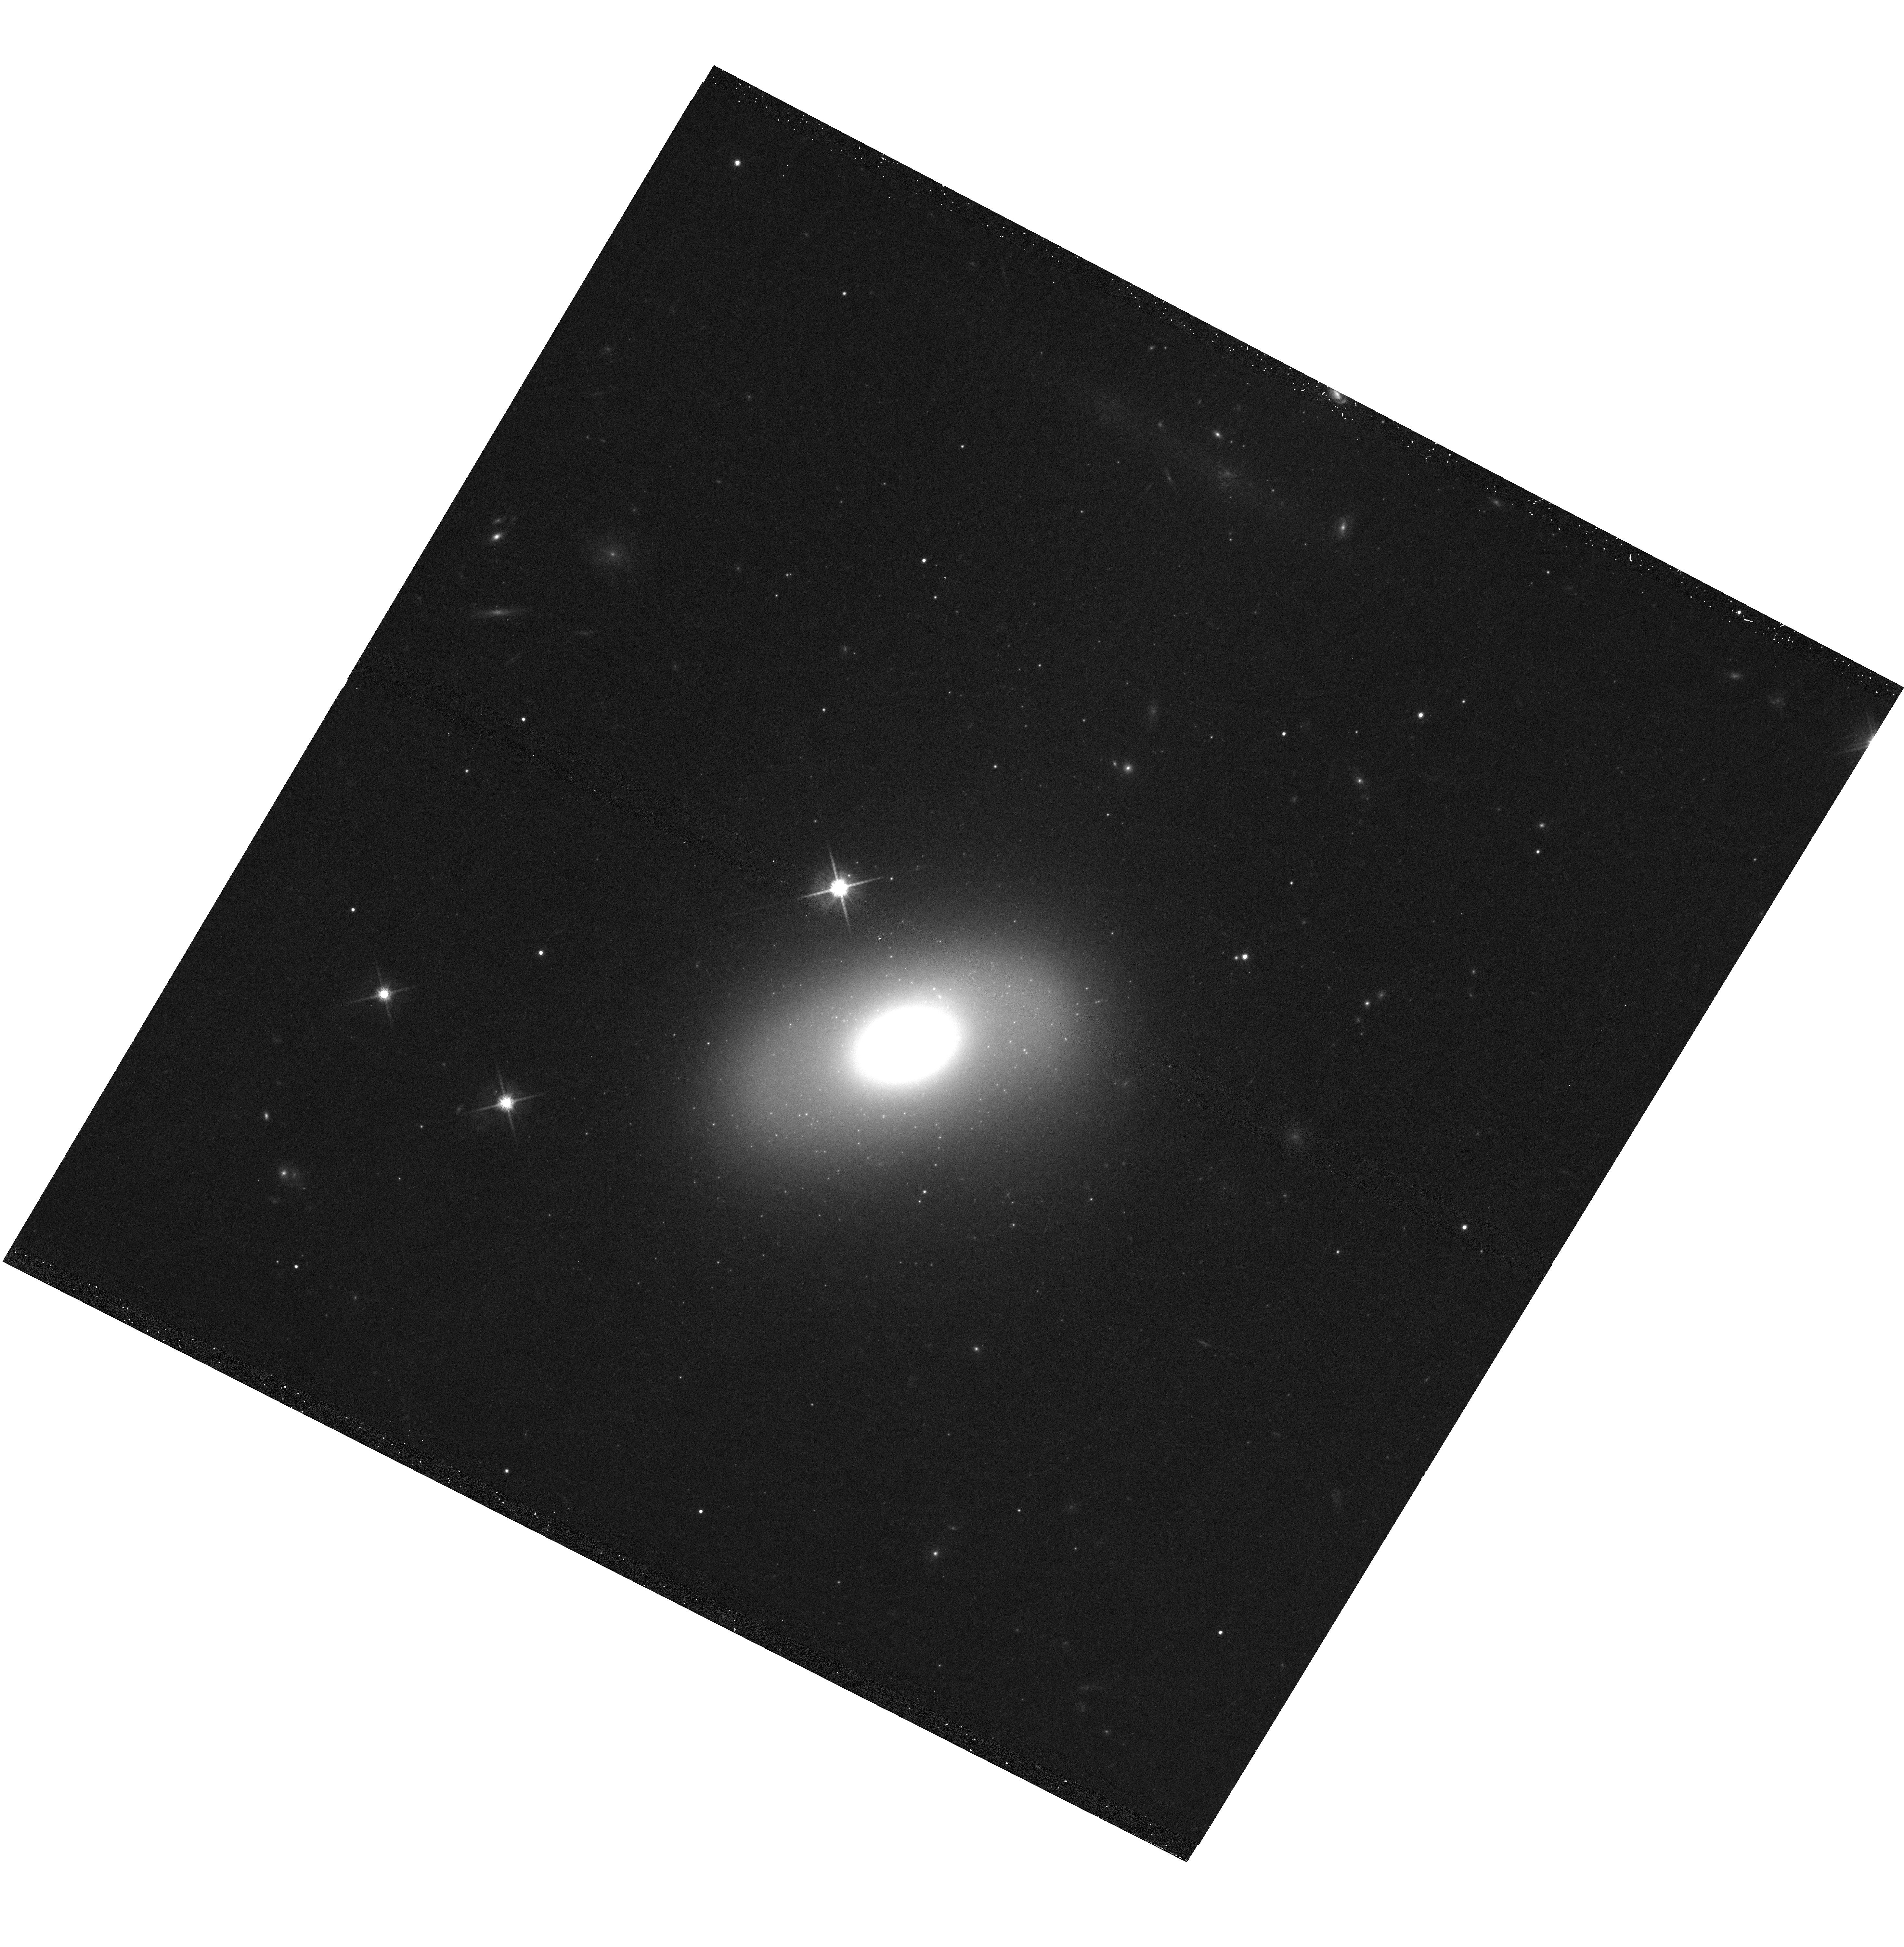
Target: UGC3816. Instrument: WFC3/UVIS. Filter: F814W. Exposure: 12 min. Observation ID: hst_13050_06_wfc3_uvis_f814w_ic0b06

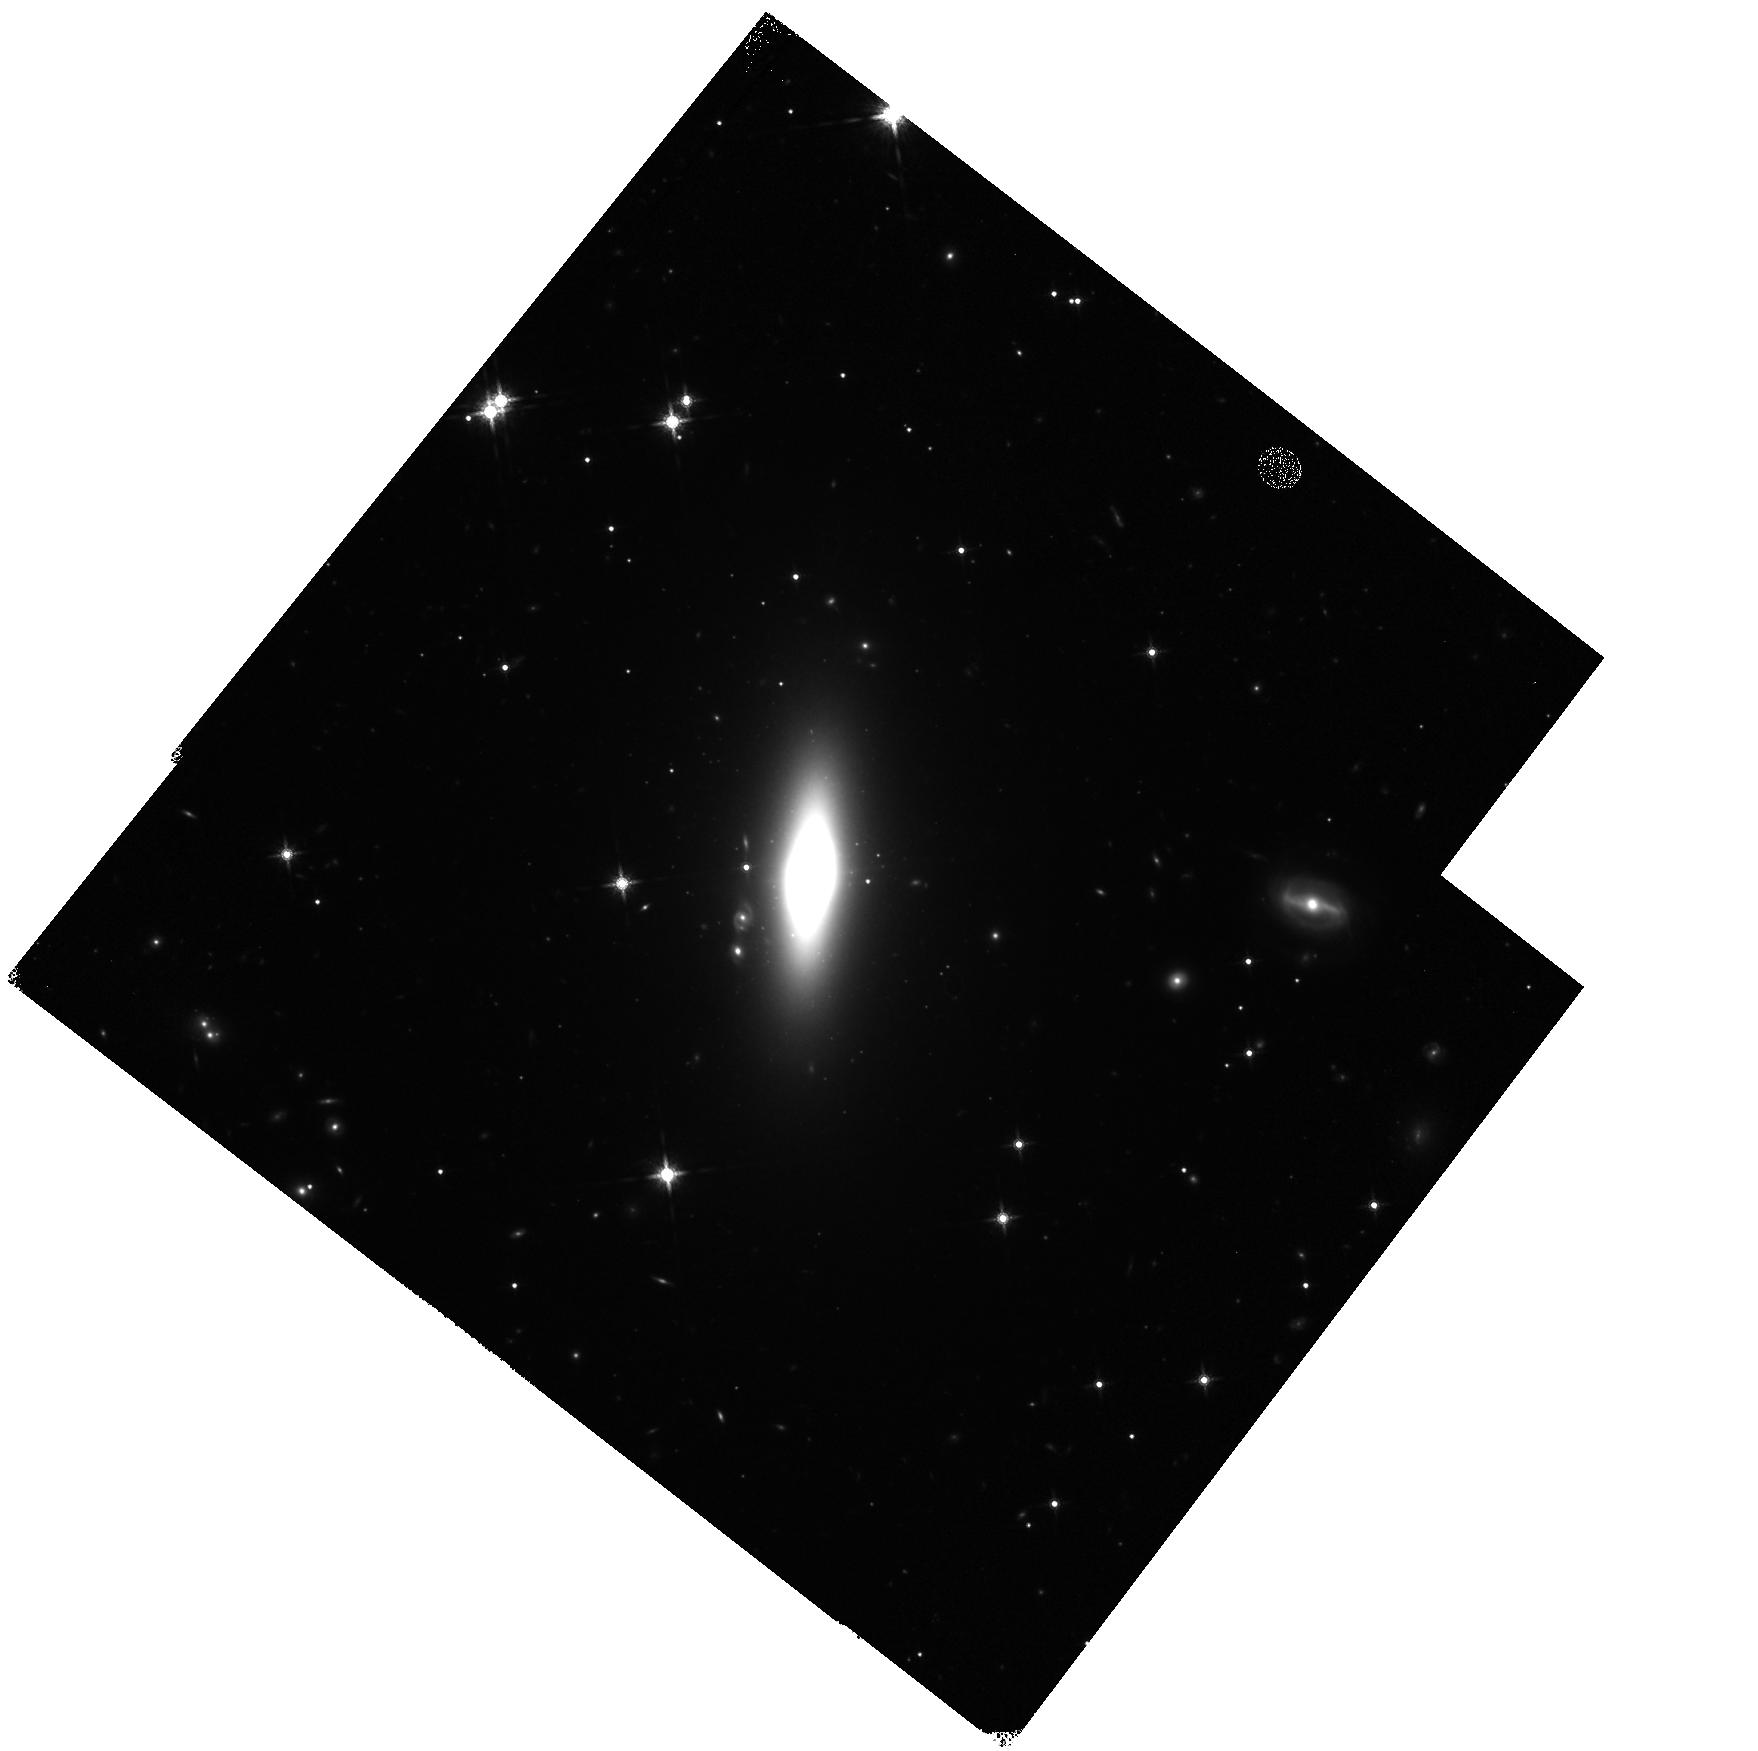
Target: ARK575. Instrument: WFC3/IR. Filter: F160W. Exposure: 23 min. Observation ID: hst_13050_08_wfc3_ir_f160w_ic0b08

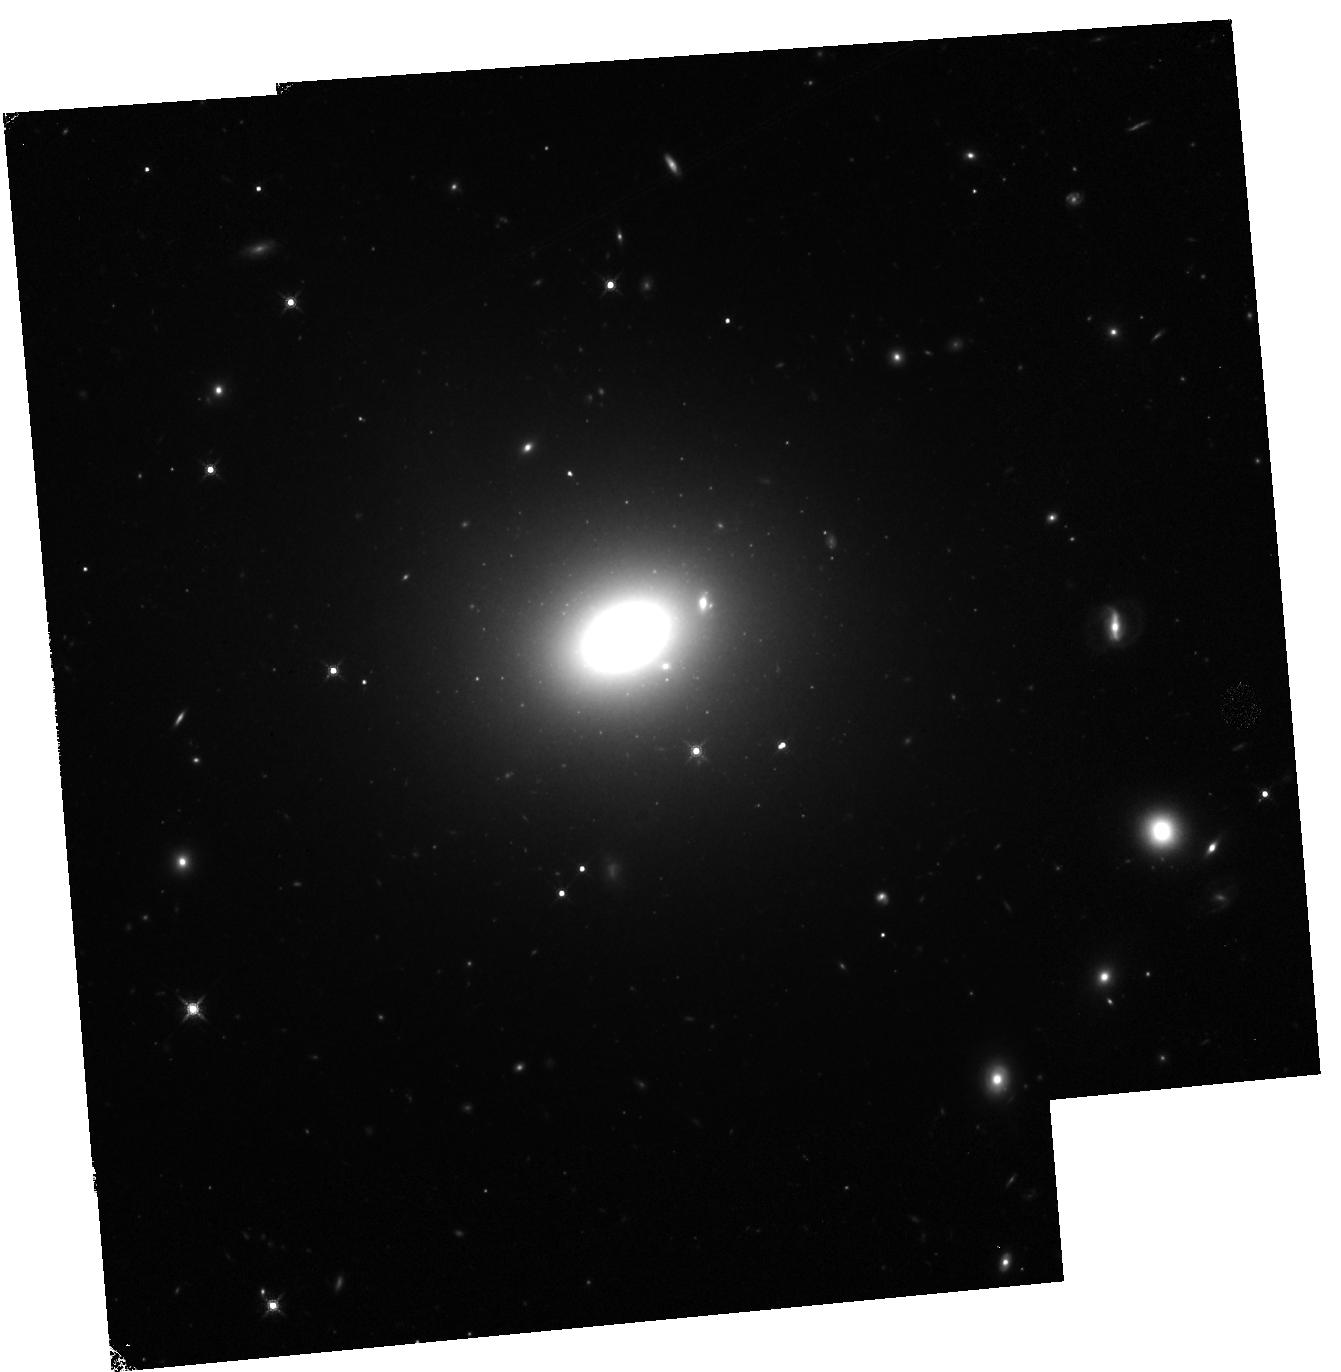
Target: NGC0472. Instrument: WFC3/IR. Filter: F160W. Exposure: 23 min. Observation ID: hst_13050_10_wfc3_ir_f160w_ic0b10

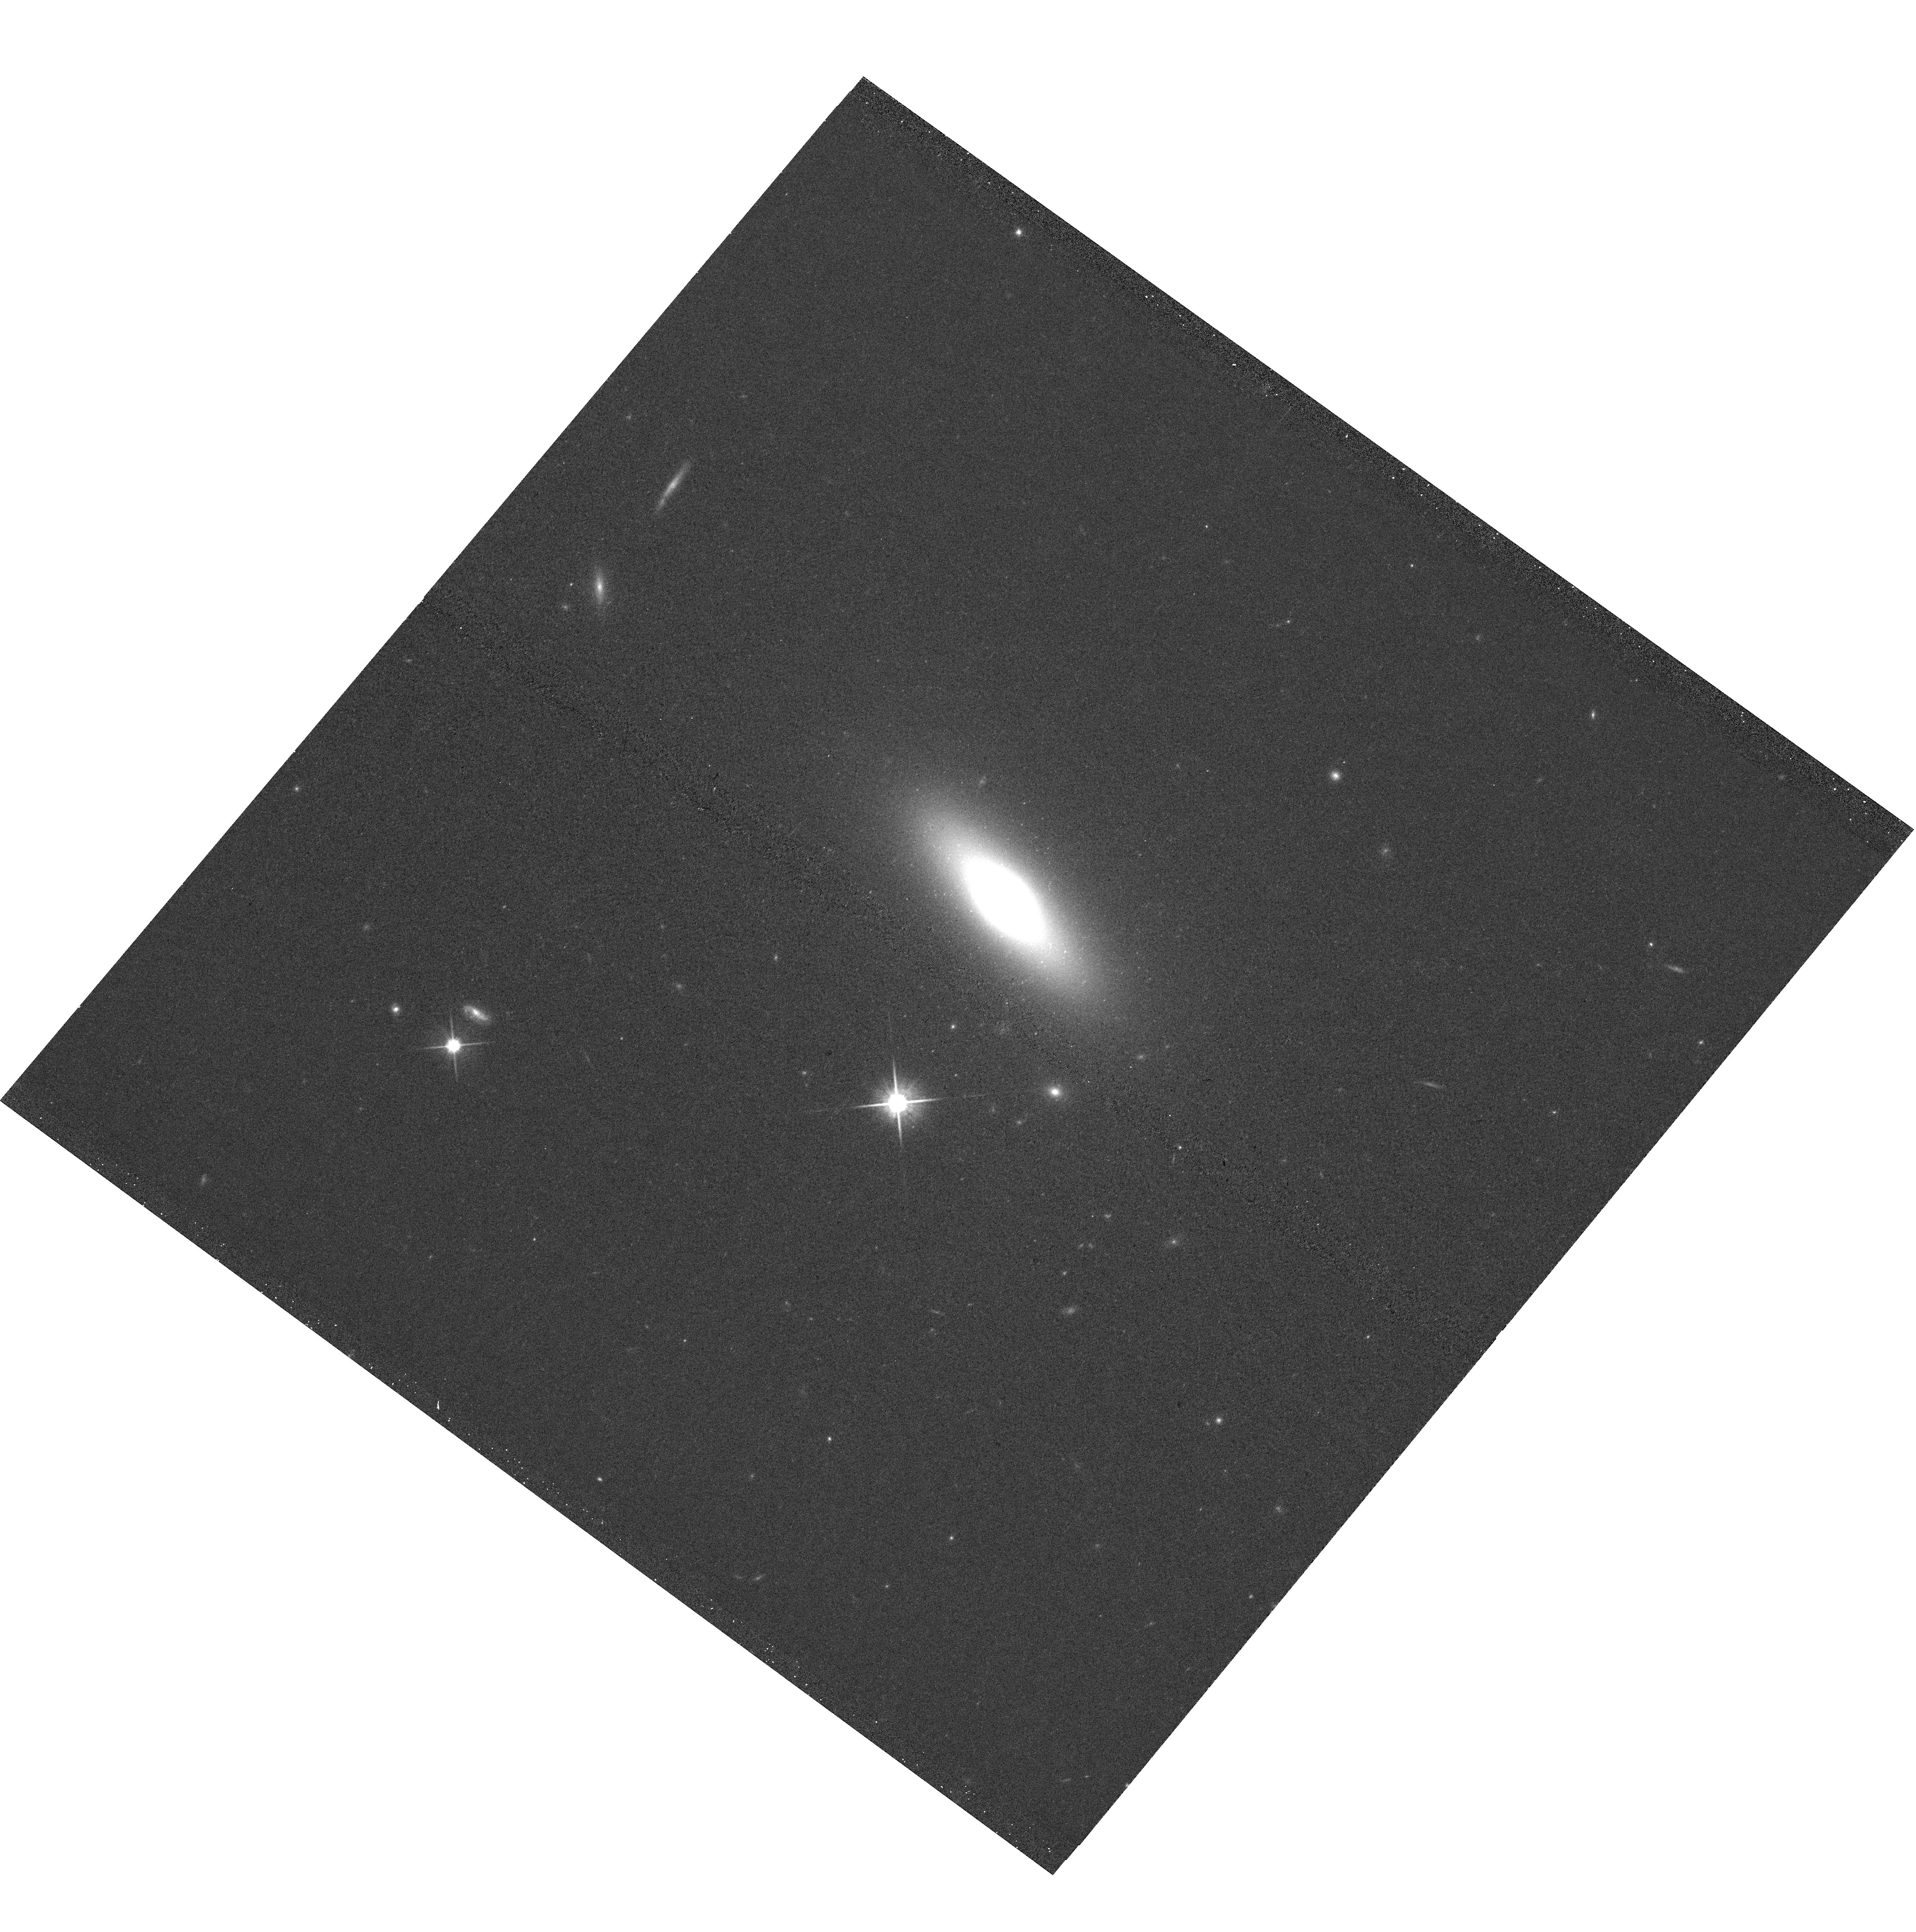
Target: PGC32873. Instrument: WFC3/UVIS. Filter: F814W. Exposure: 9 min. Observation ID: hst_13050_07_wfc3_uvis_f814w_ic0b07

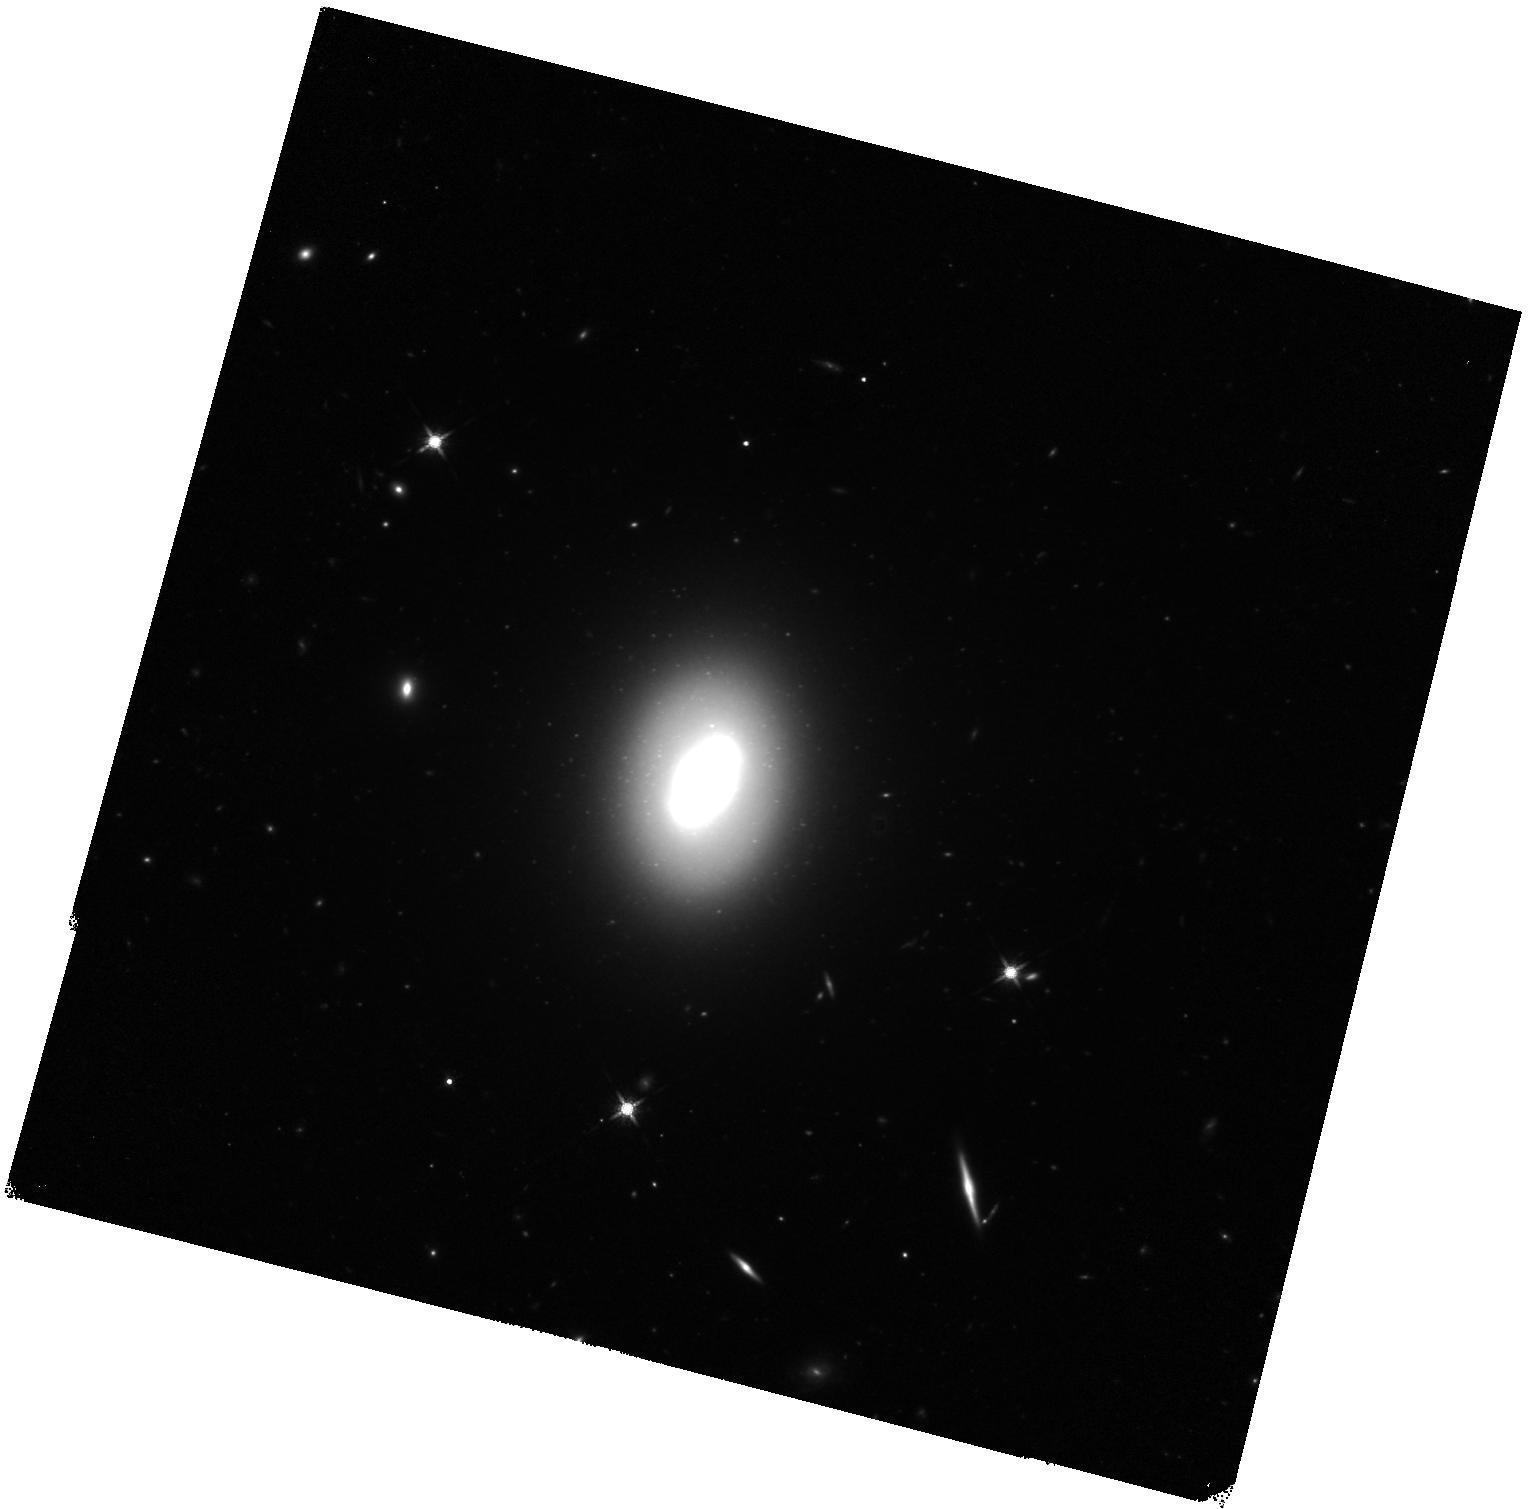
Target: NGC2767. Instrument: WFC3/IR. Filter: F160W. Exposure: 25 min. Observation ID: hst_13050_05_wfc3_ir_f160w_ic0b05

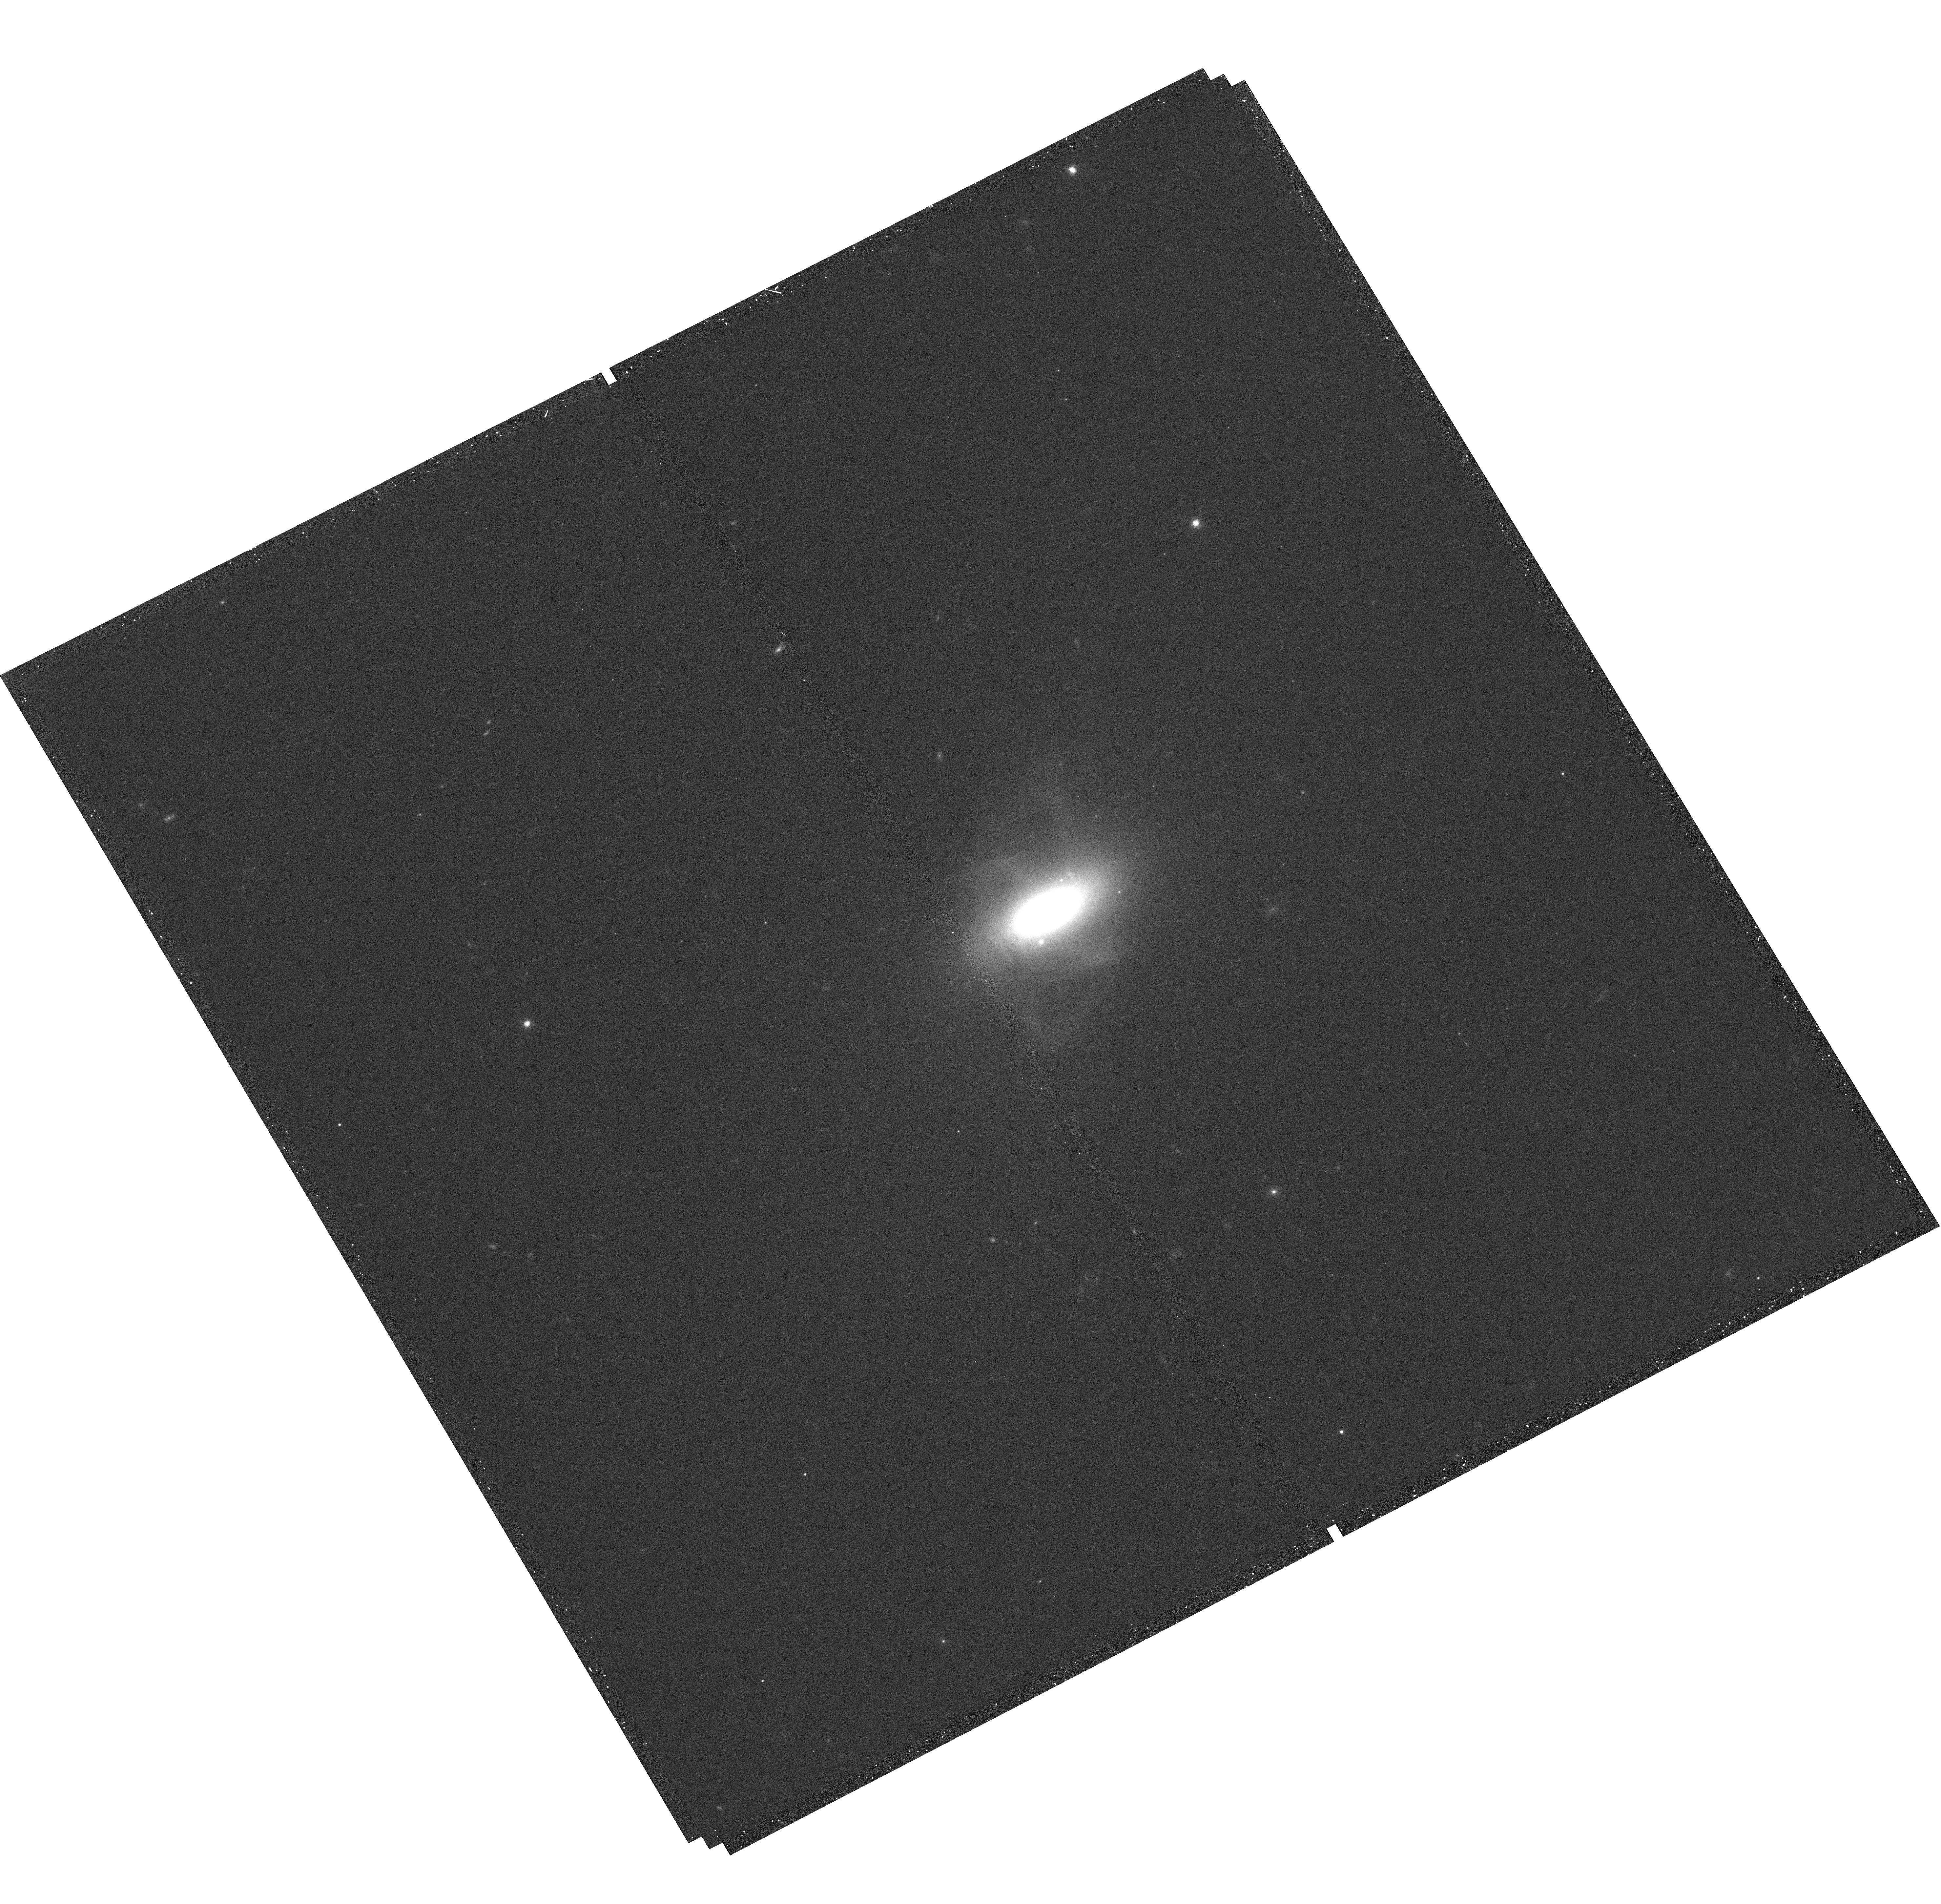
Target: ARK90. Instrument: WFC3/UVIS. Filter: F814W. Exposure: 8 min. Observation ID: hst_13050_16_wfc3_uvis_f814w_ic0b16

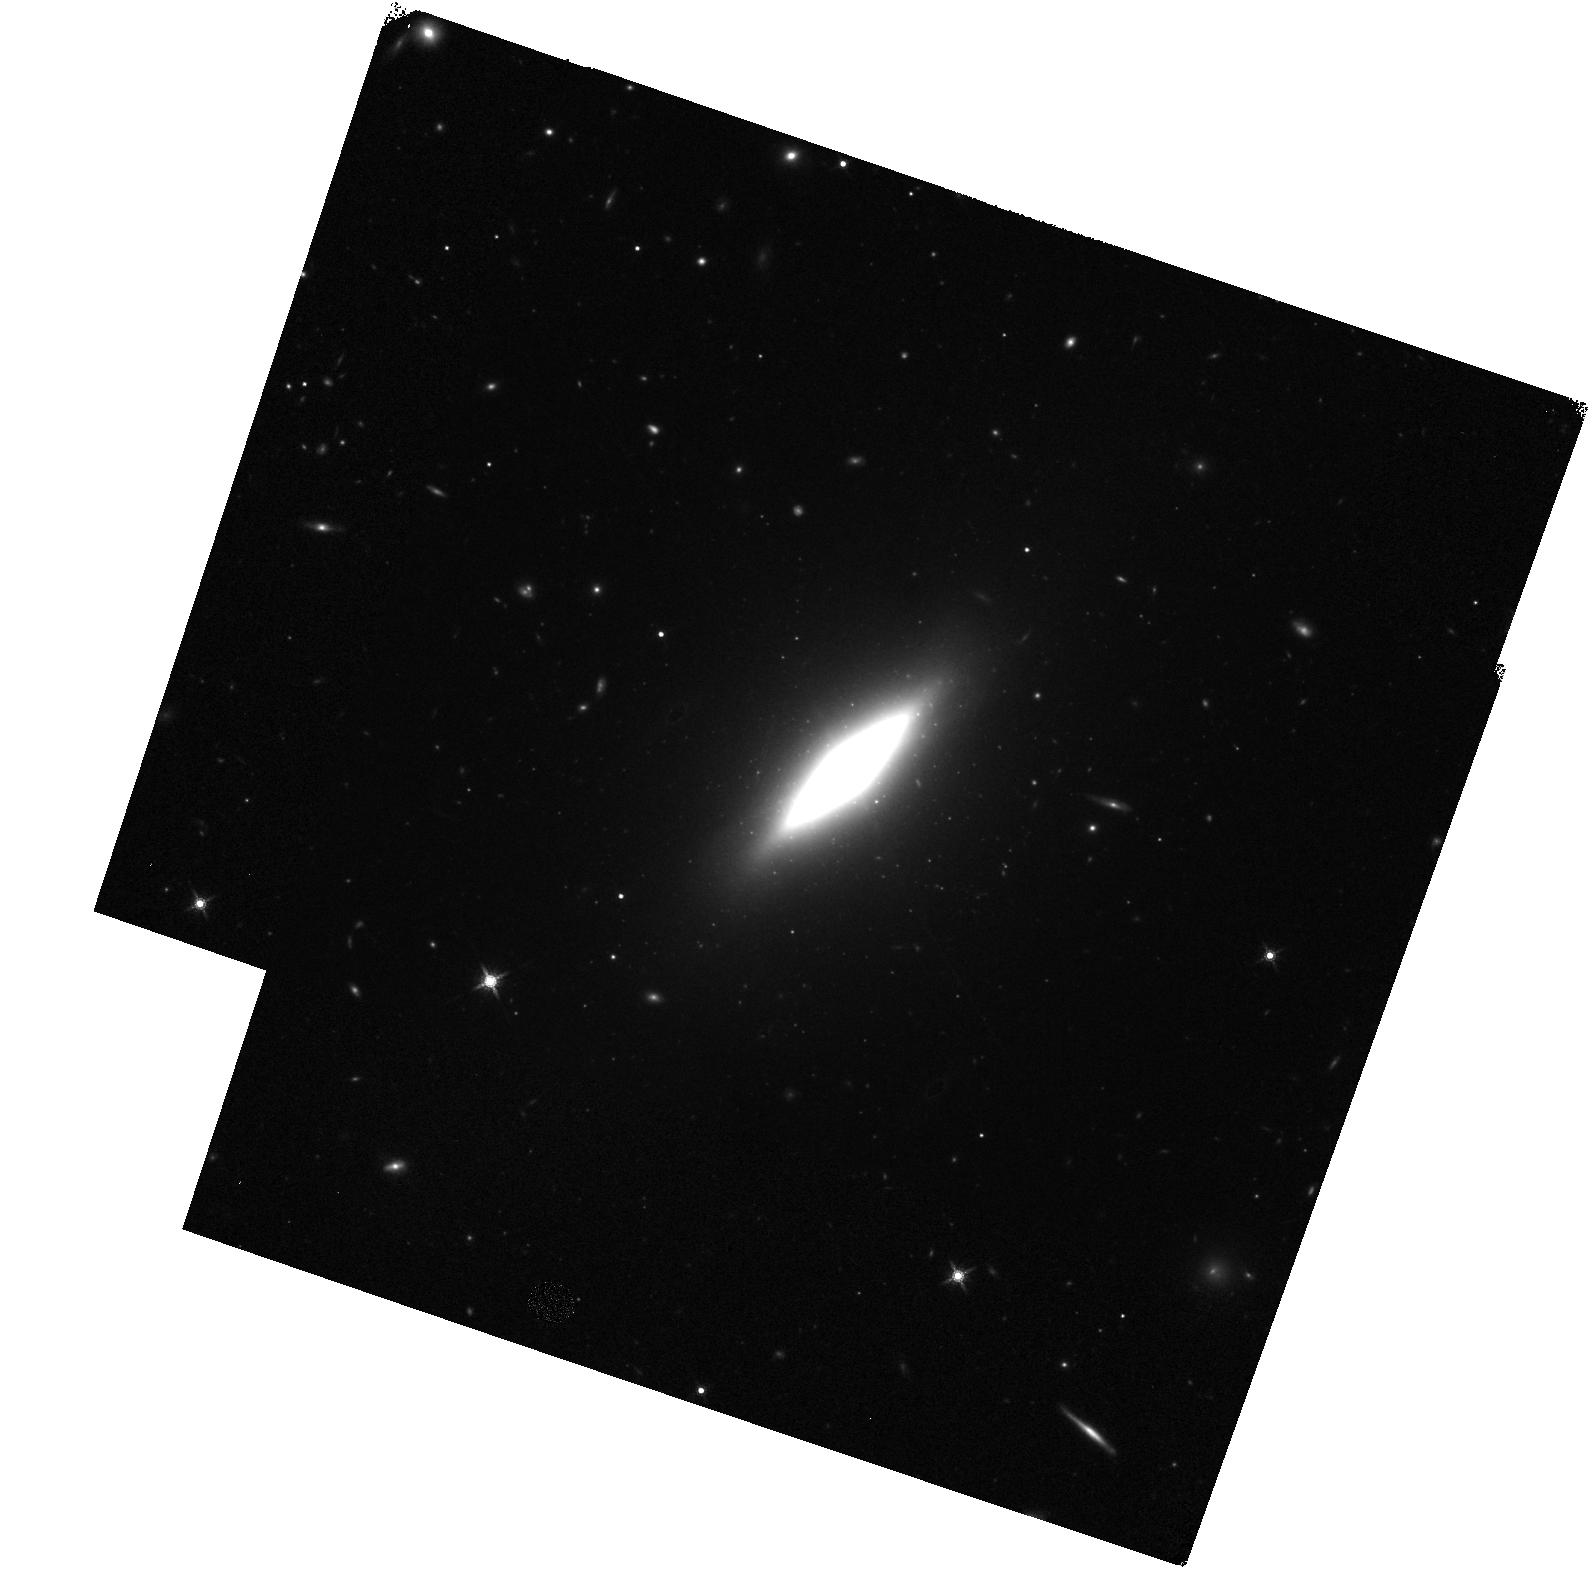
Target: PGC1021091. Instrument: WFC3/IR. Filter: F160W. Exposure: 23 min. Observation ID: hst_13050_15_wfc3_ir_f160w_ic0b15

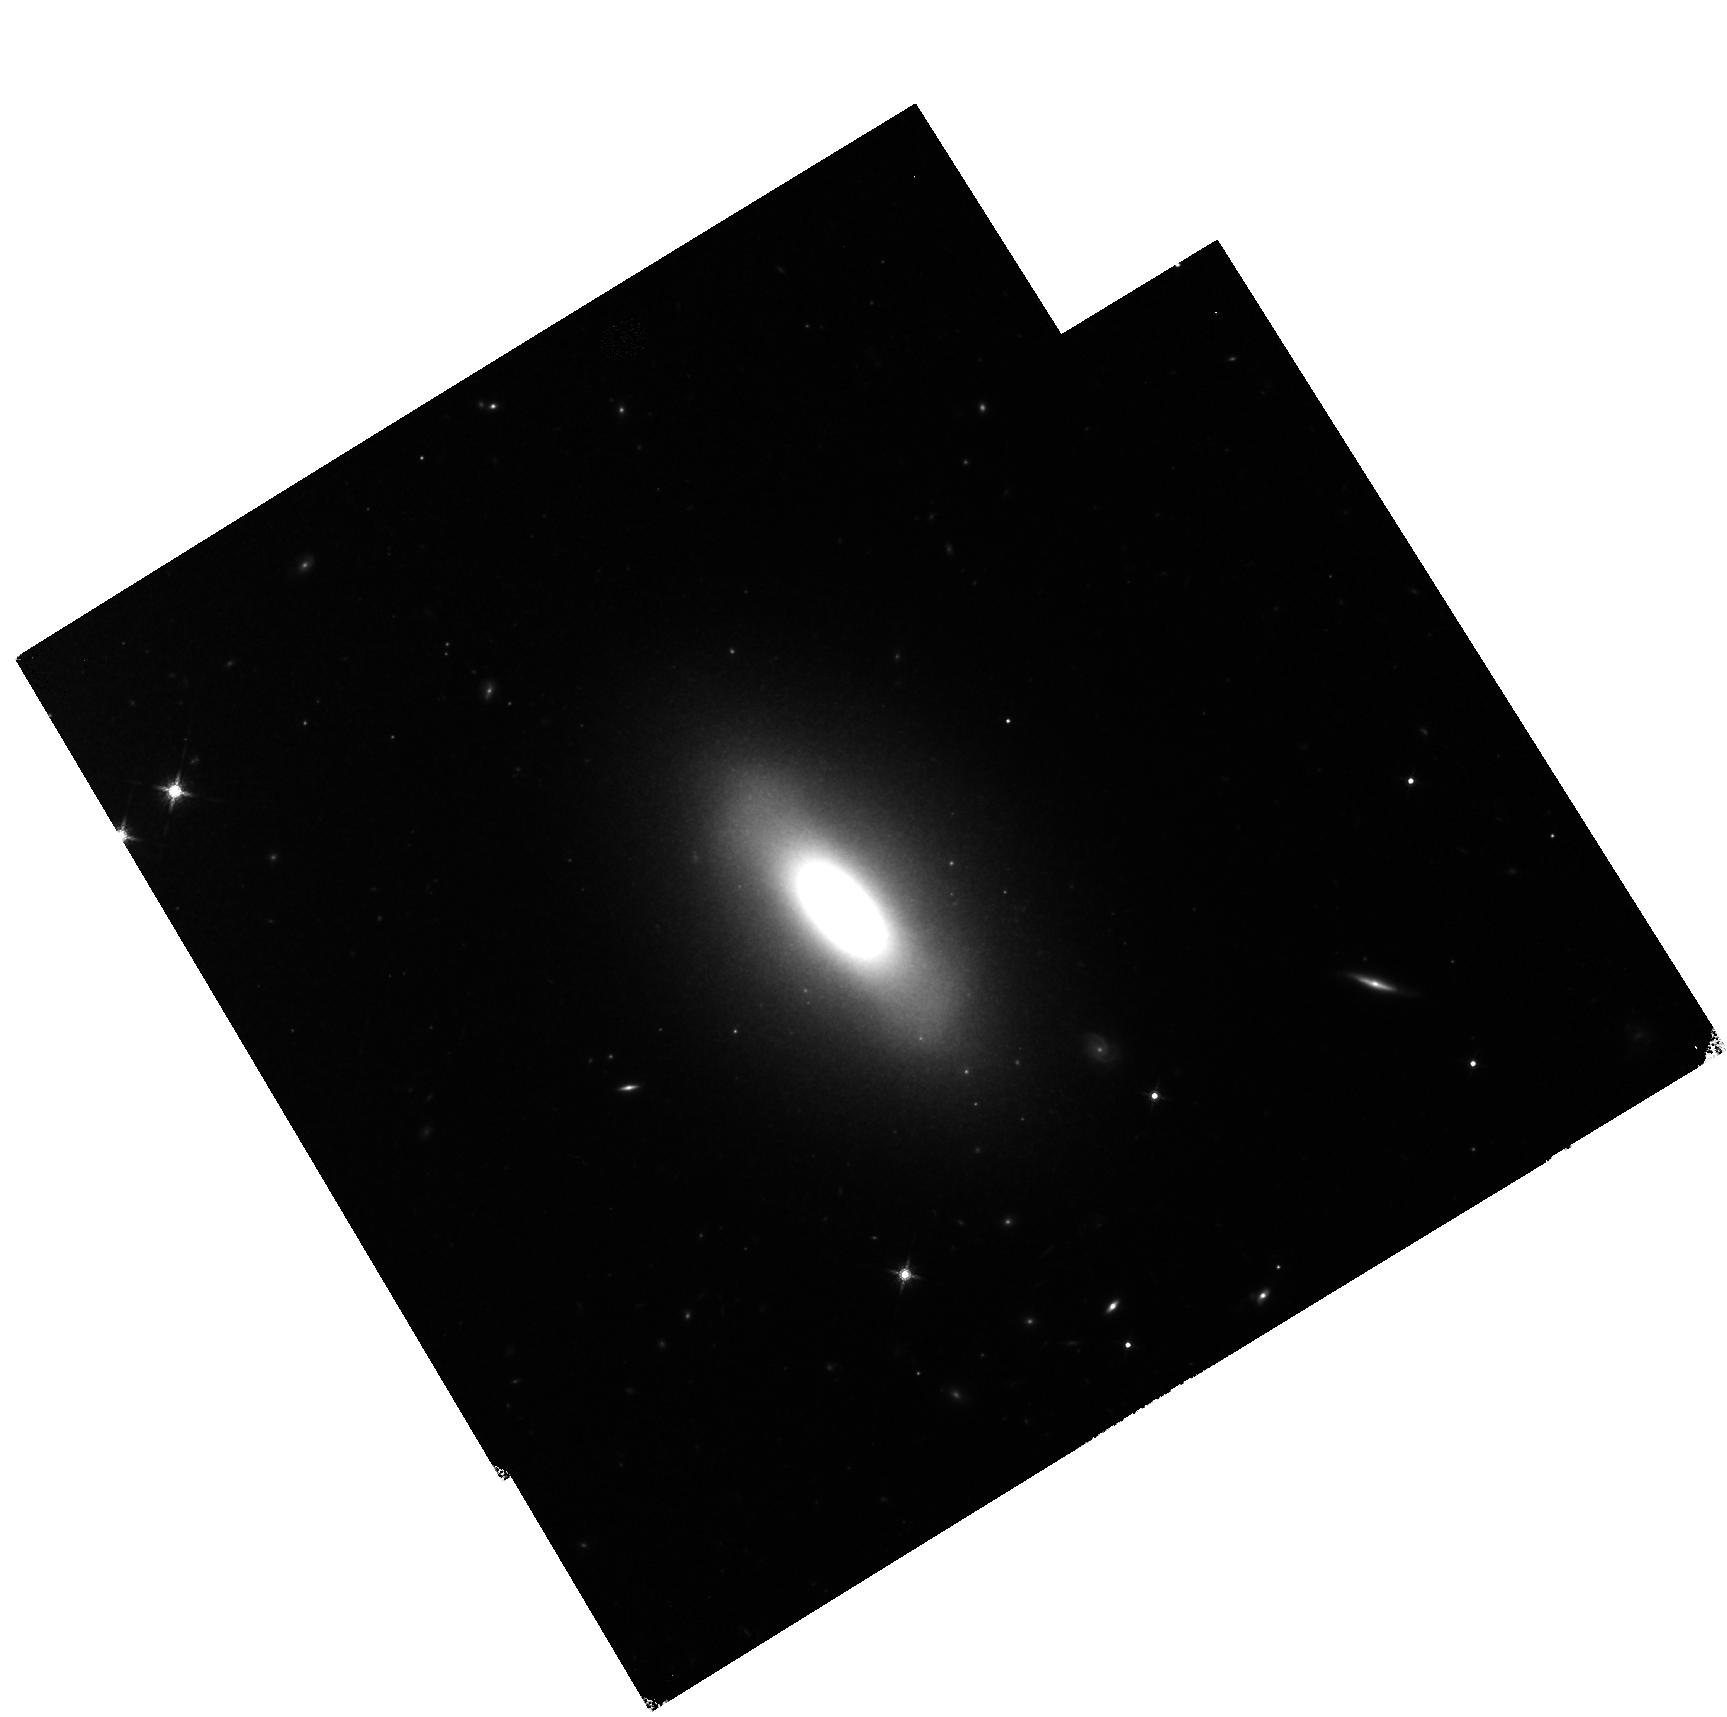
Target: NGC3990. Instrument: WFC3/IR. Filter: F160W. Exposure: 23 min. Observation ID: hst_13050_04_wfc3_ir_f160w_ic0b04

The Most Massive Black Holes in Small Galaxies (PI: van den Bosch, Remco)

Massive galaxies represent the extreme of galaxy formation and contain the most massive black holes (BH), as reflected in the scaling relations of BH masses with galaxy velocity dispersions (M-sigma) and luminosities (M-L). Our spectroscopic survey of 600 nearby galaxies revealed 17 galaxies with extremely high velocity dispersions (indicating BH masses of 10^10 solar masses) and at the same time shockingly small sizes (<2 kpc) and (bulge) luminosities. For one of these galaxies archival HST imaging allowed us to measure an extremely big BH mass of 23 billion solar masses, and confirm it is hosted by a small disk-dominated galaxy of only 90 billion solar masses in stars. This demonstrates that the BH in this system did not co-evolve with its host galaxy the way others are thought to have. It is imperative to go beyond a single anecdotal example to a real sample of galaxies with small bulges and suspected monster black holes. Here we propose to obtain HST imaging of the other 16 galaxies. The WFC3 imaging is required to resolve their small bulge and put accurate constraints (in combination with our spectroscopy) on their black hole mass. A significant sample of compact galaxies with very high black hole masses would be in stark conflict with the popular co-evolution picture and could form the missing link between local galaxies and the quiescent compact nugget galaxies found at z~2.